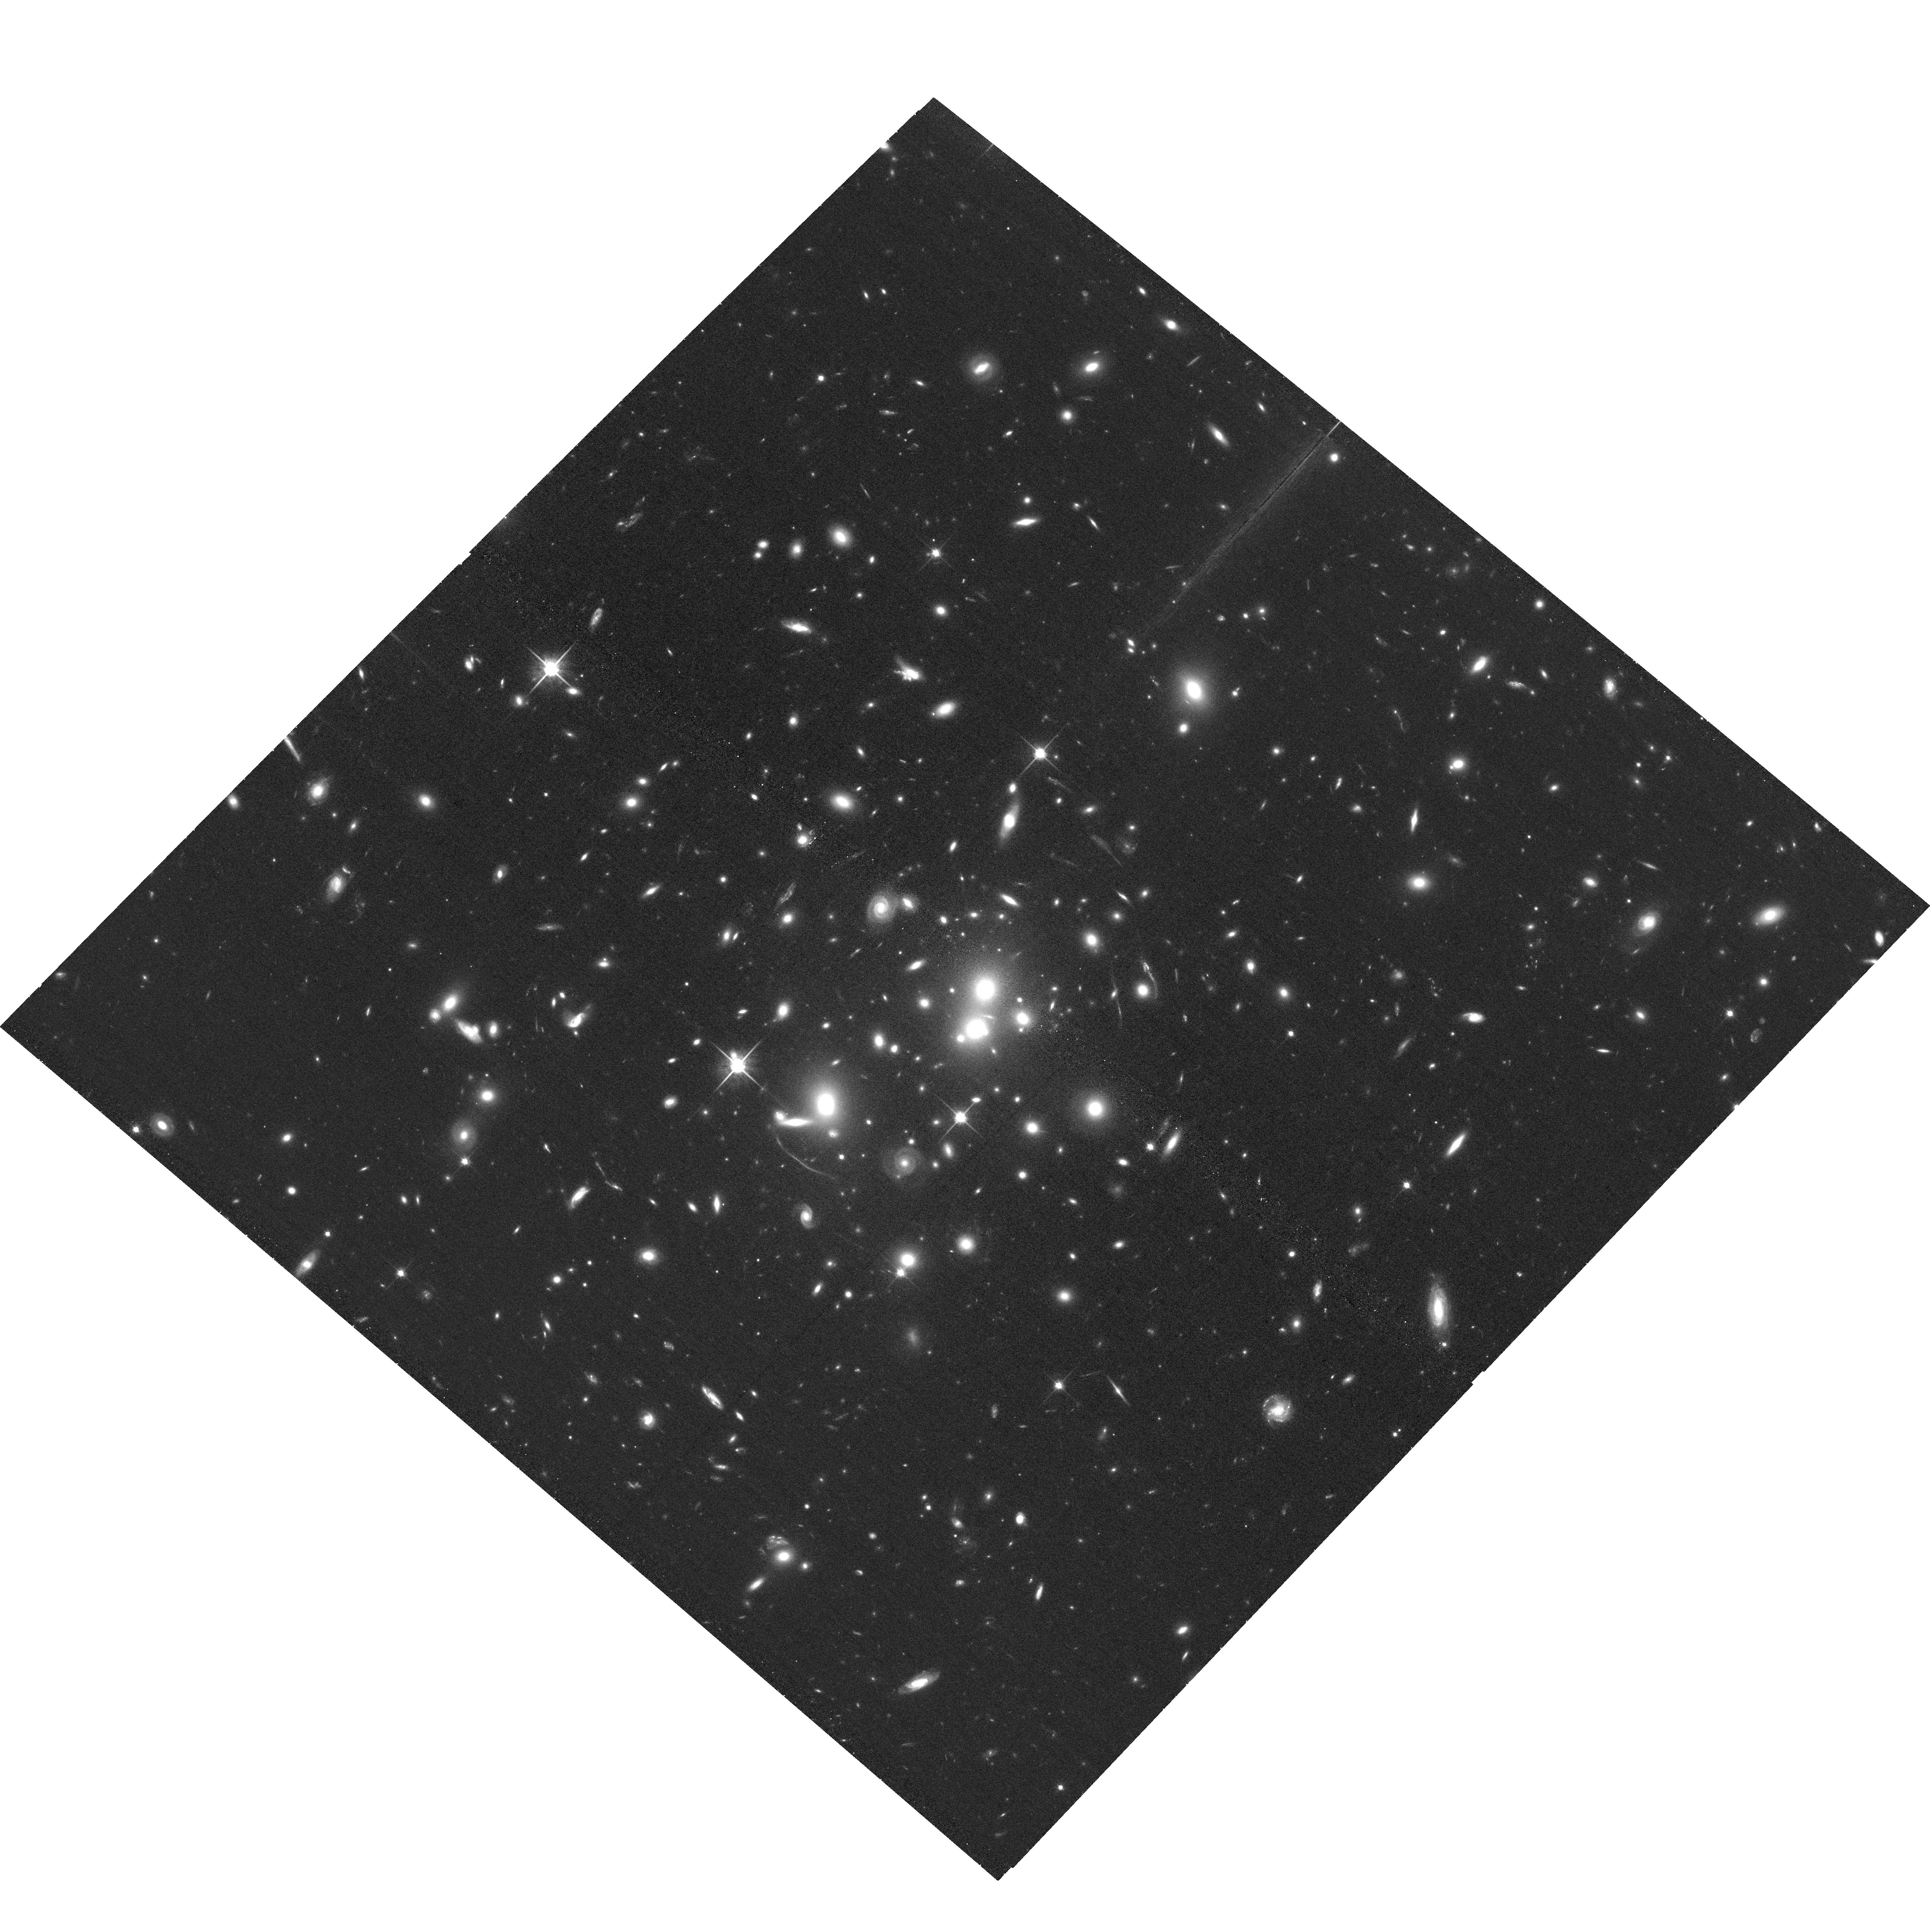
Target: SPT-CLJ0512-3848. Instrument: ACS/WFC. Filter: F814W. Exposure: 36 min. Observation ID: hst_15937_04_acs_wfc_f814w_je2z04

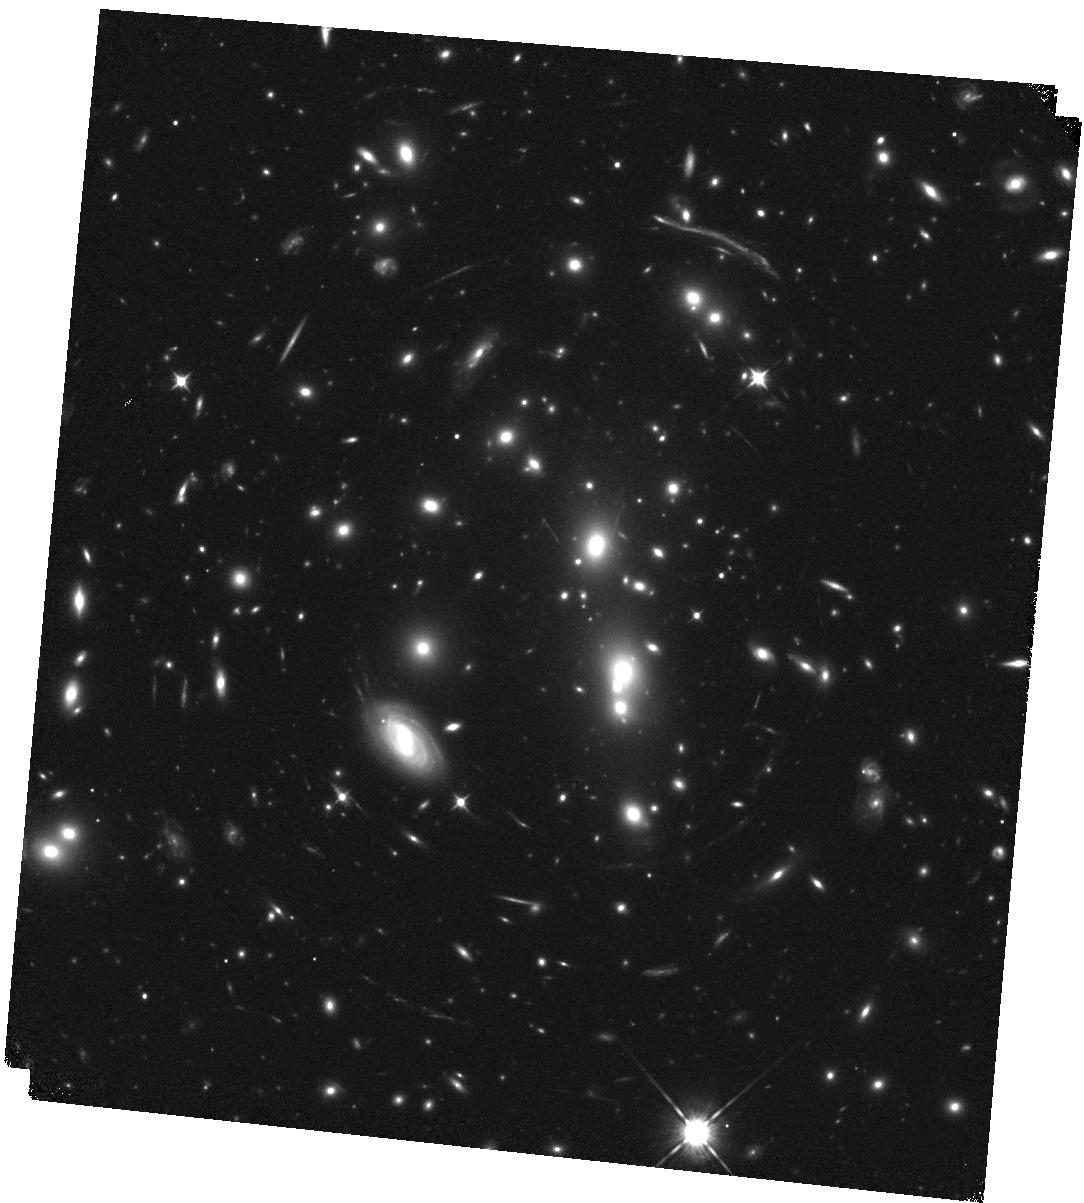
Target: SPT-CLJ2325-4111. Instrument: WFC3/IR. Filter: F105W. Exposure: 20 min. Observation ID: hst_15937_01_wfc3_ir_f105w_ie2z01

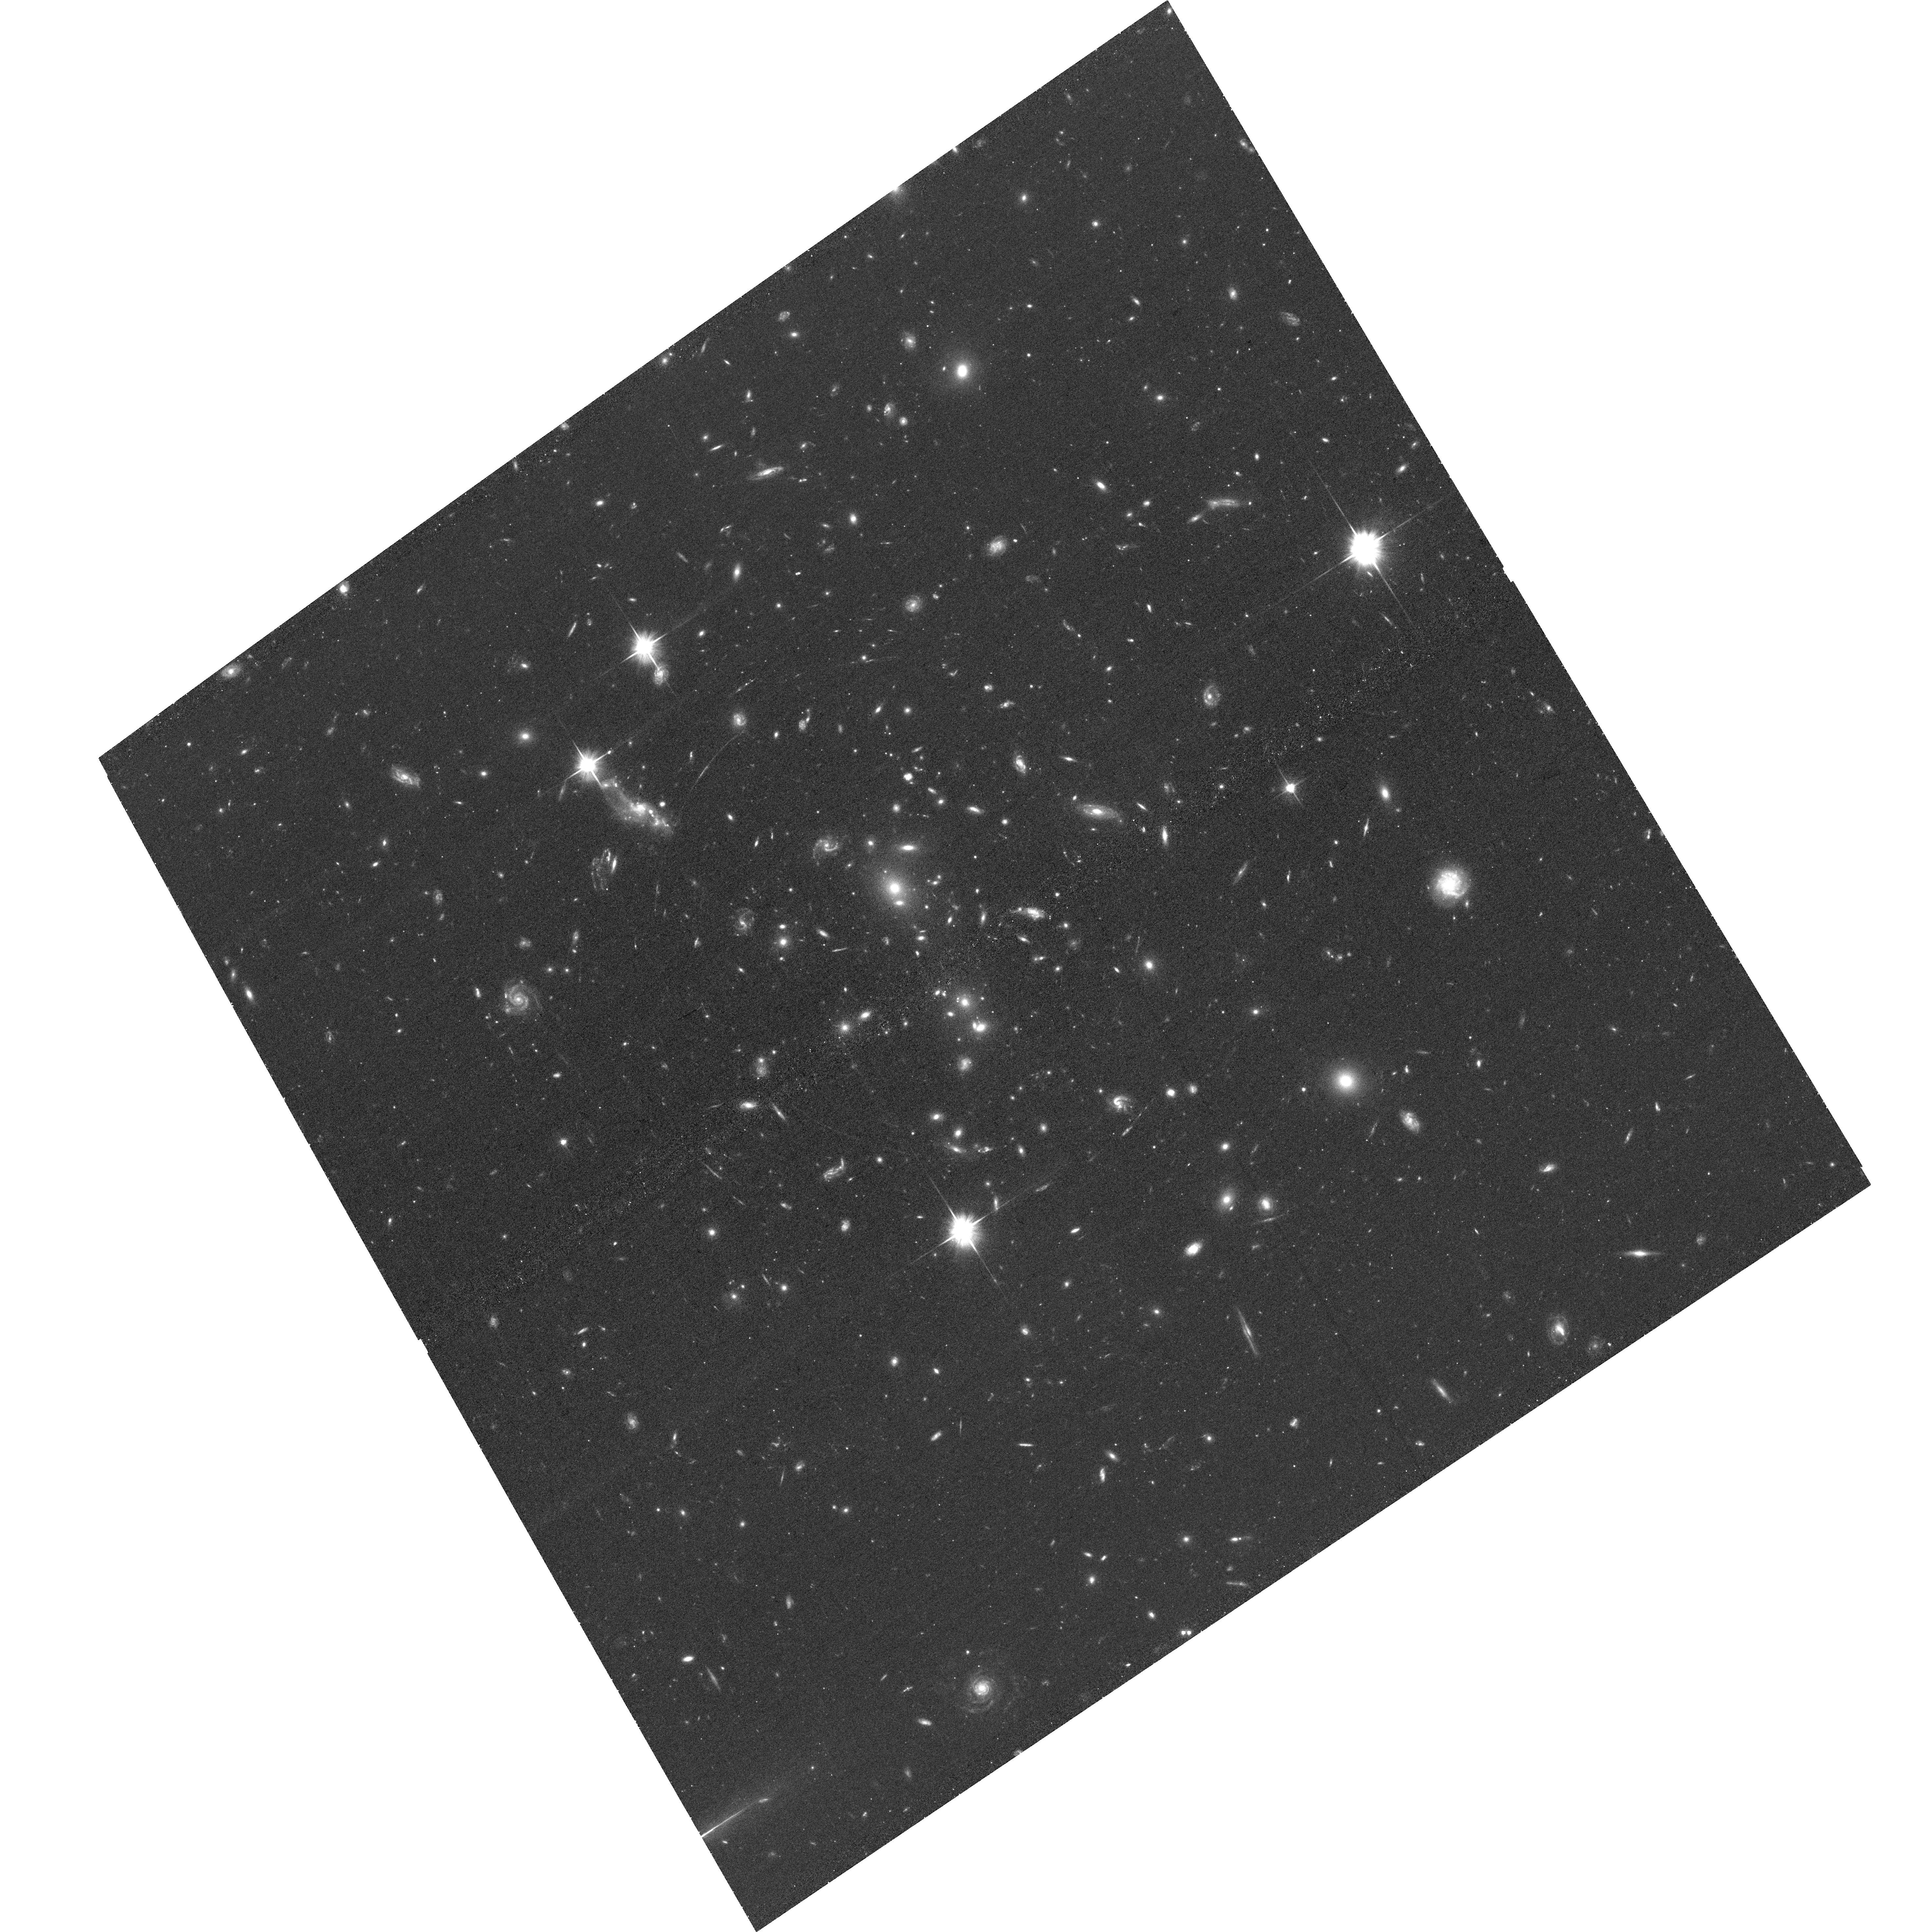
Target: SPT-CLJ0049-2440. Instrument: ACS/WFC. Filter: F606W. Exposure: 35 min. Observation ID: hst_15937_06_acs_wfc_f606w_je2z06

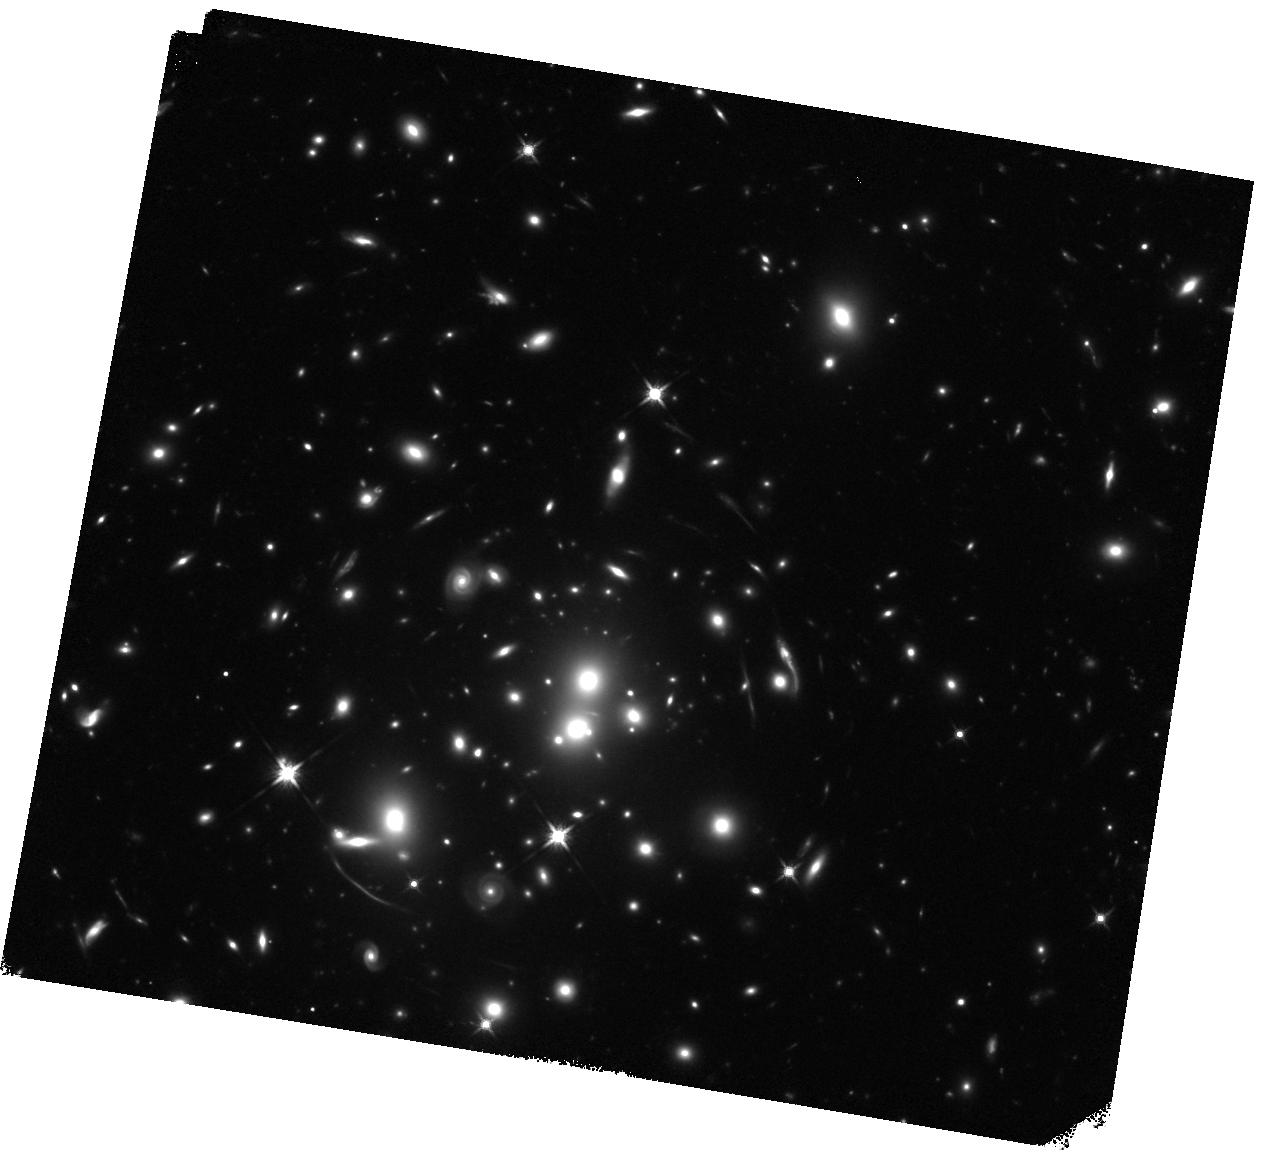
Target: SPT-CLJ0512-3848. Instrument: WFC3/IR. Filter: F140W. Exposure: 20 min. Observation ID: hst_15937_03_wfc3_ir_f140w_ie2z03

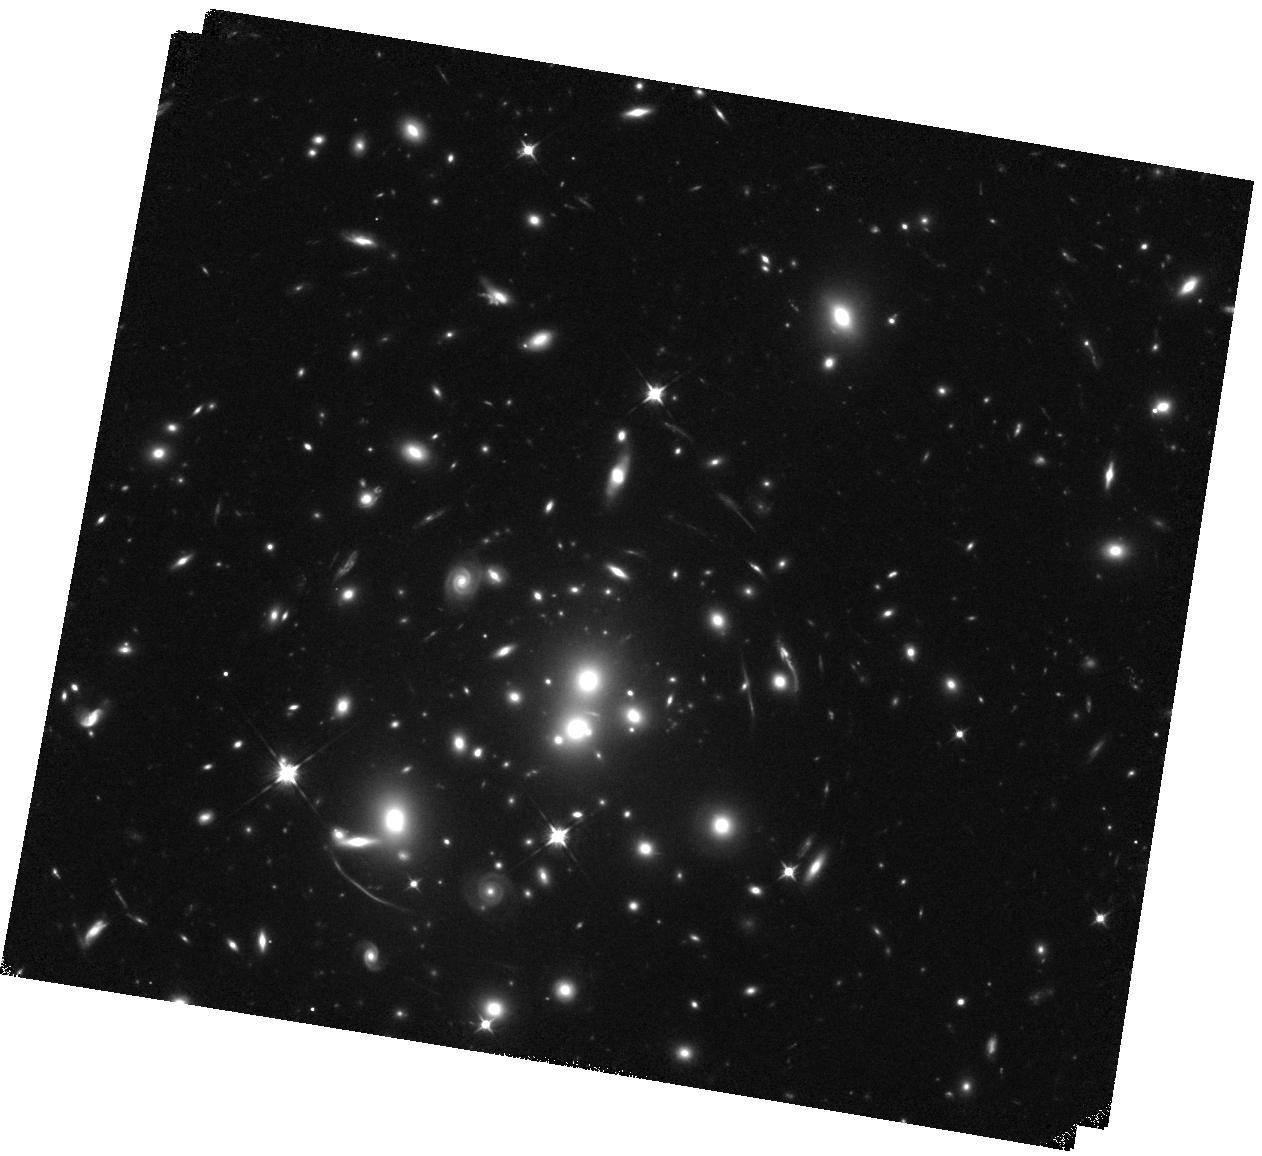
Target: SPT-CLJ0512-3848. Instrument: WFC3/IR. Filter: F105W. Exposure: 20 min. Observation ID: hst_15937_03_wfc3_ir_f105w_ie2z03

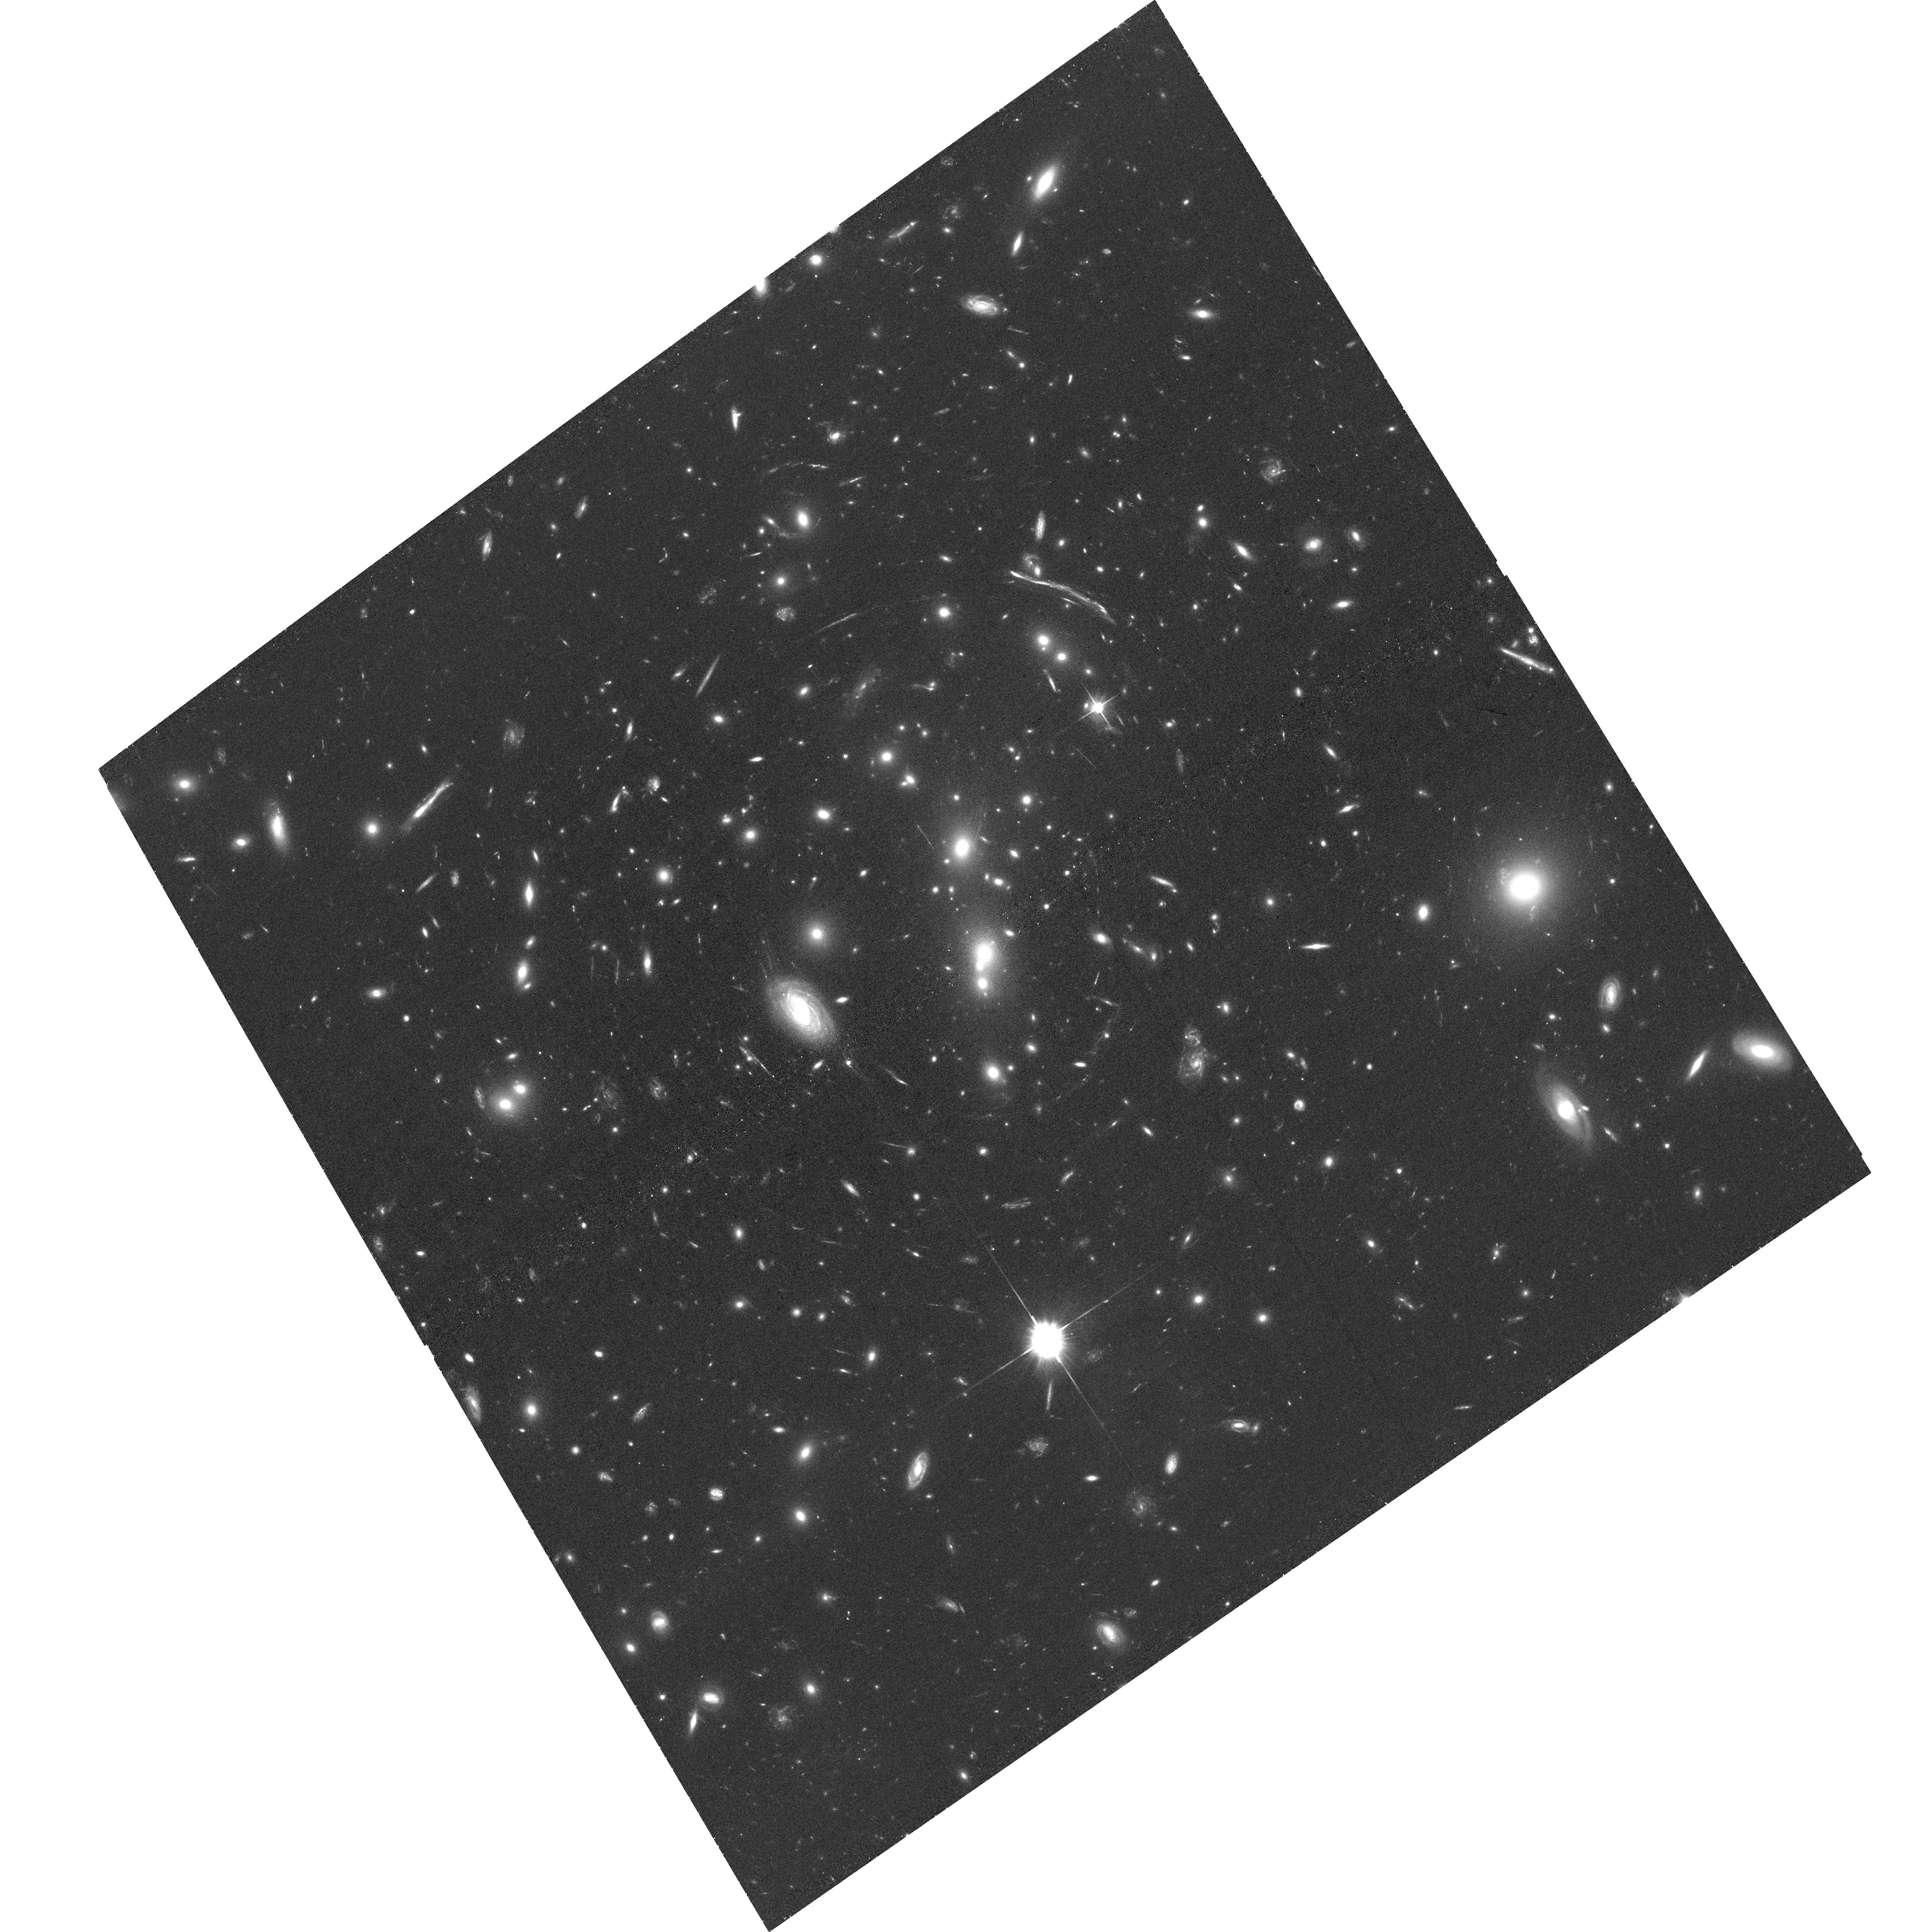
Target: SPT-CLJ2325-4111. Instrument: ACS/WFC. Filter: F606W. Exposure: 37 min. Observation ID: hst_15937_02_acs_wfc_f606w_je2z02

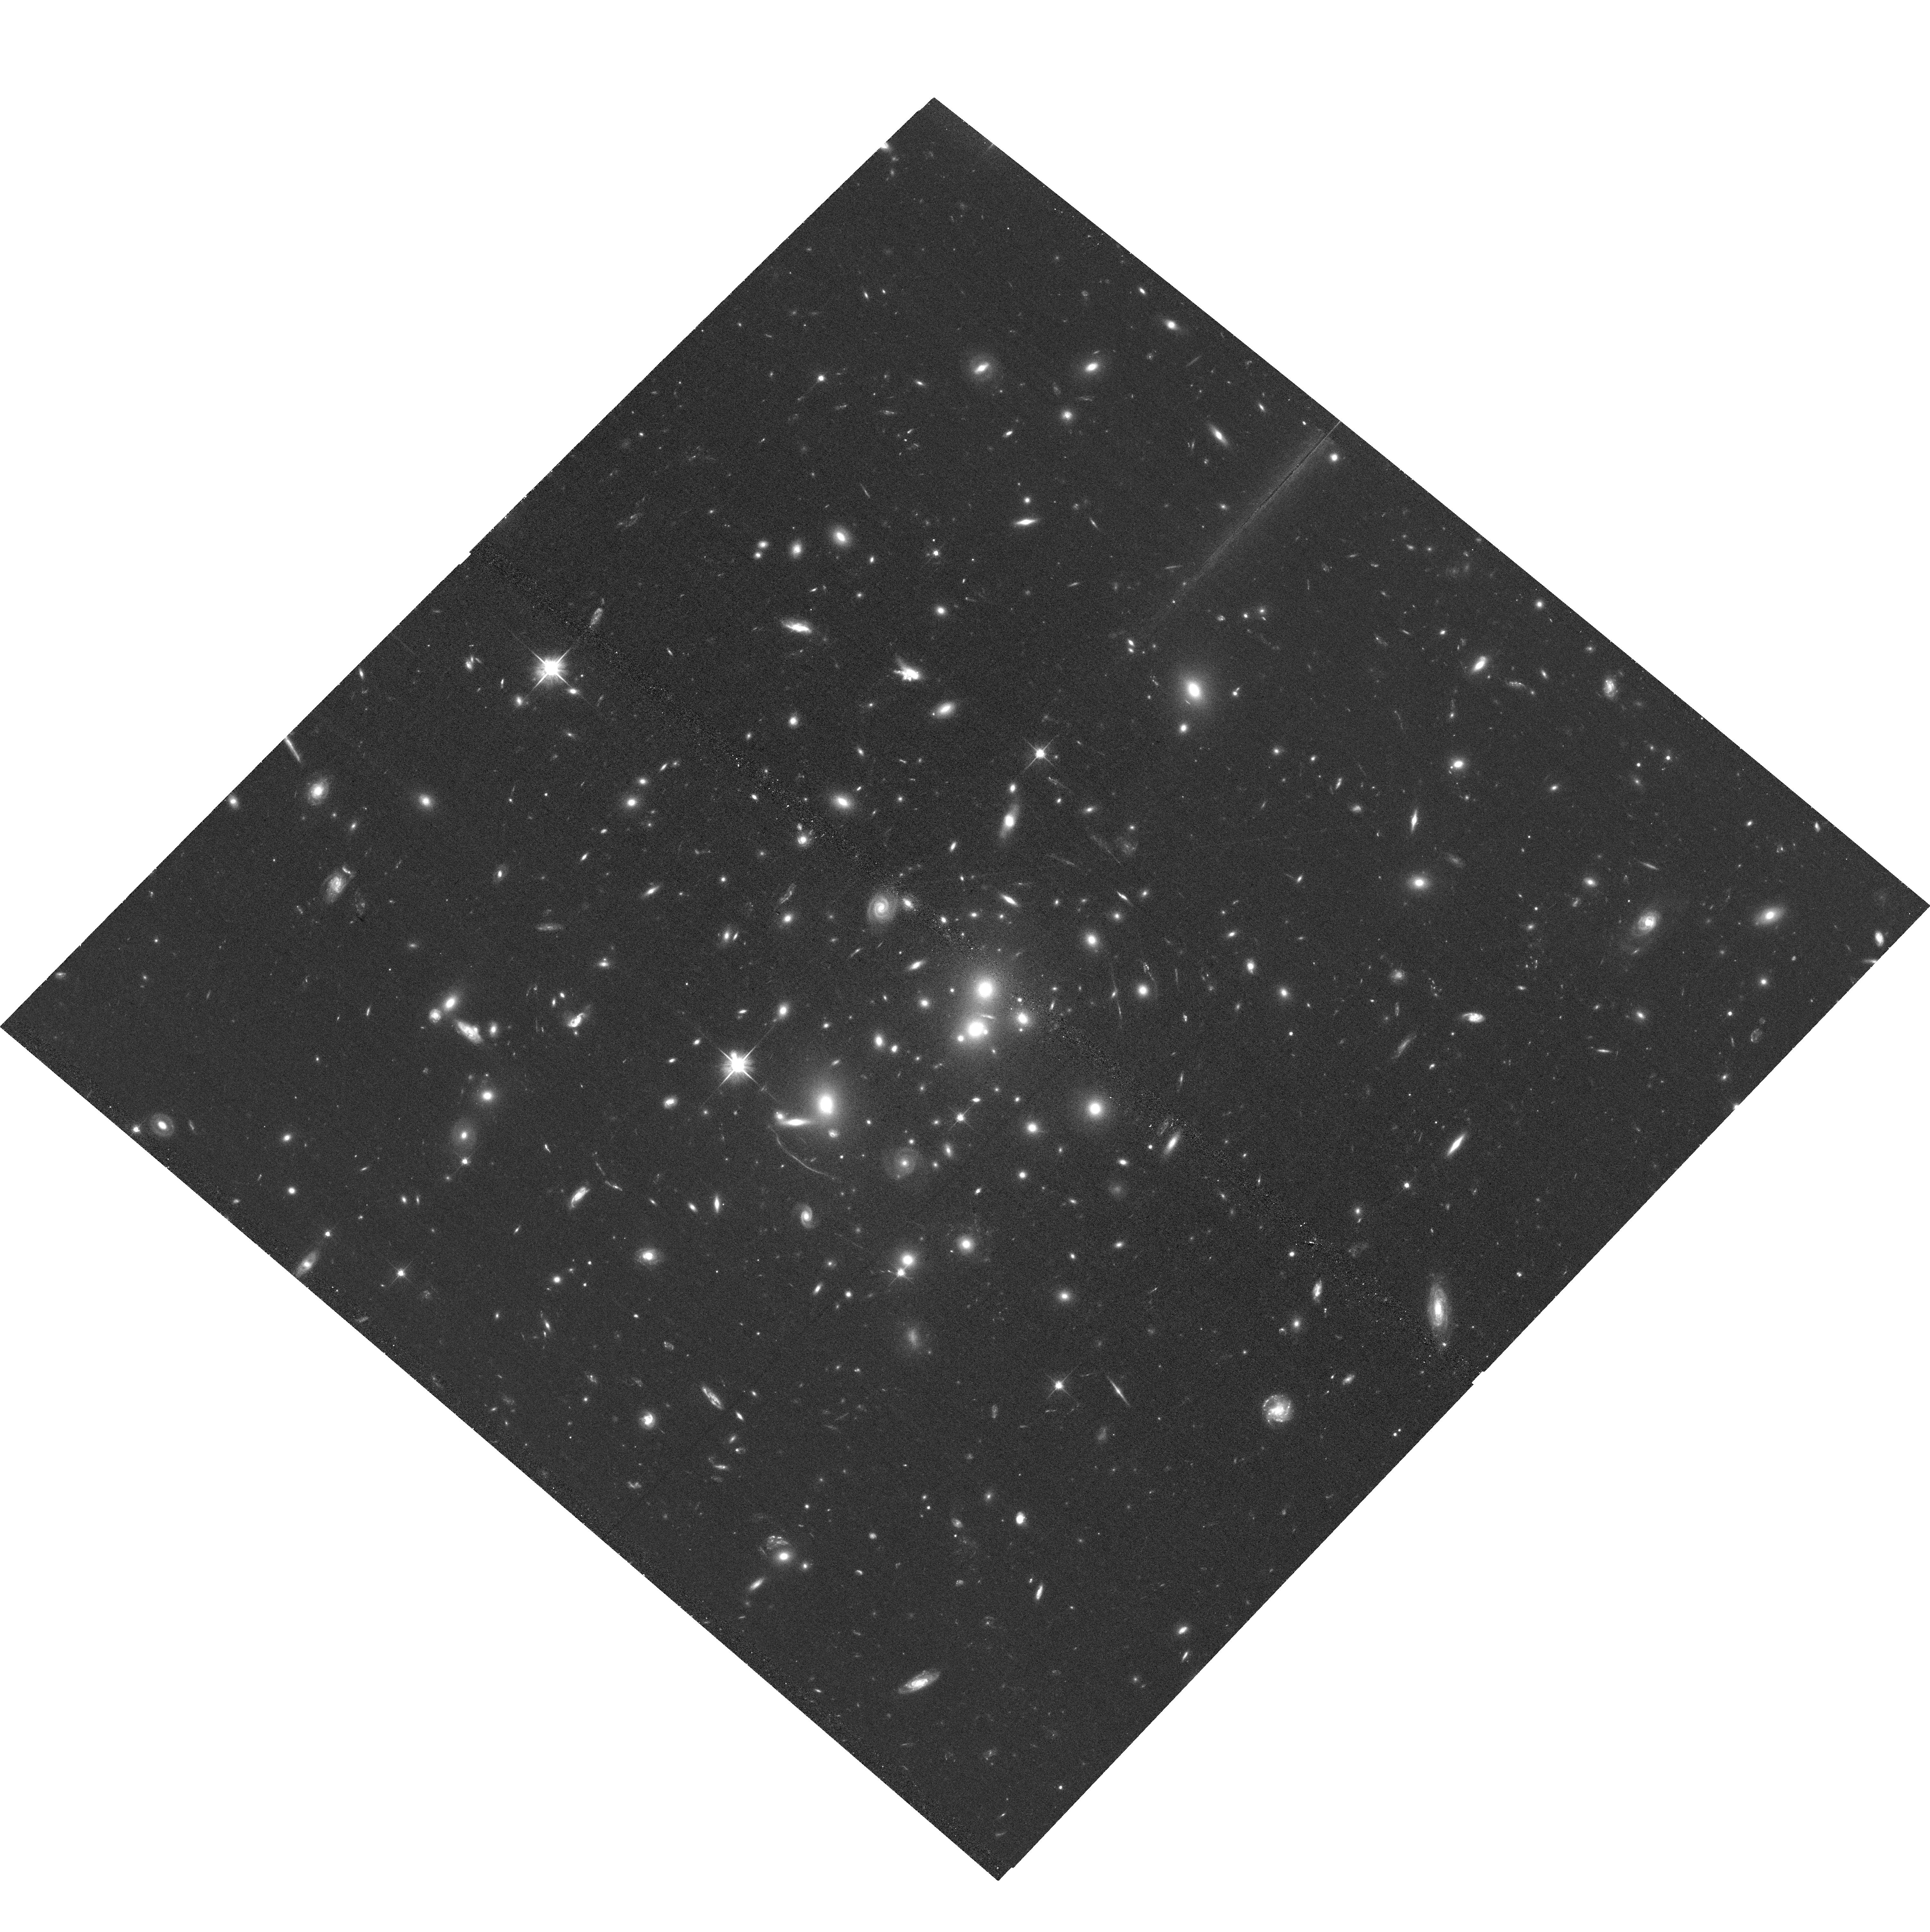
Target: SPT-CLJ0512-3848. Instrument: ACS/WFC. Filter: F606W. Exposure: 31 min. Observation ID: hst_15937_04_acs_wfc_f606w_je2z04

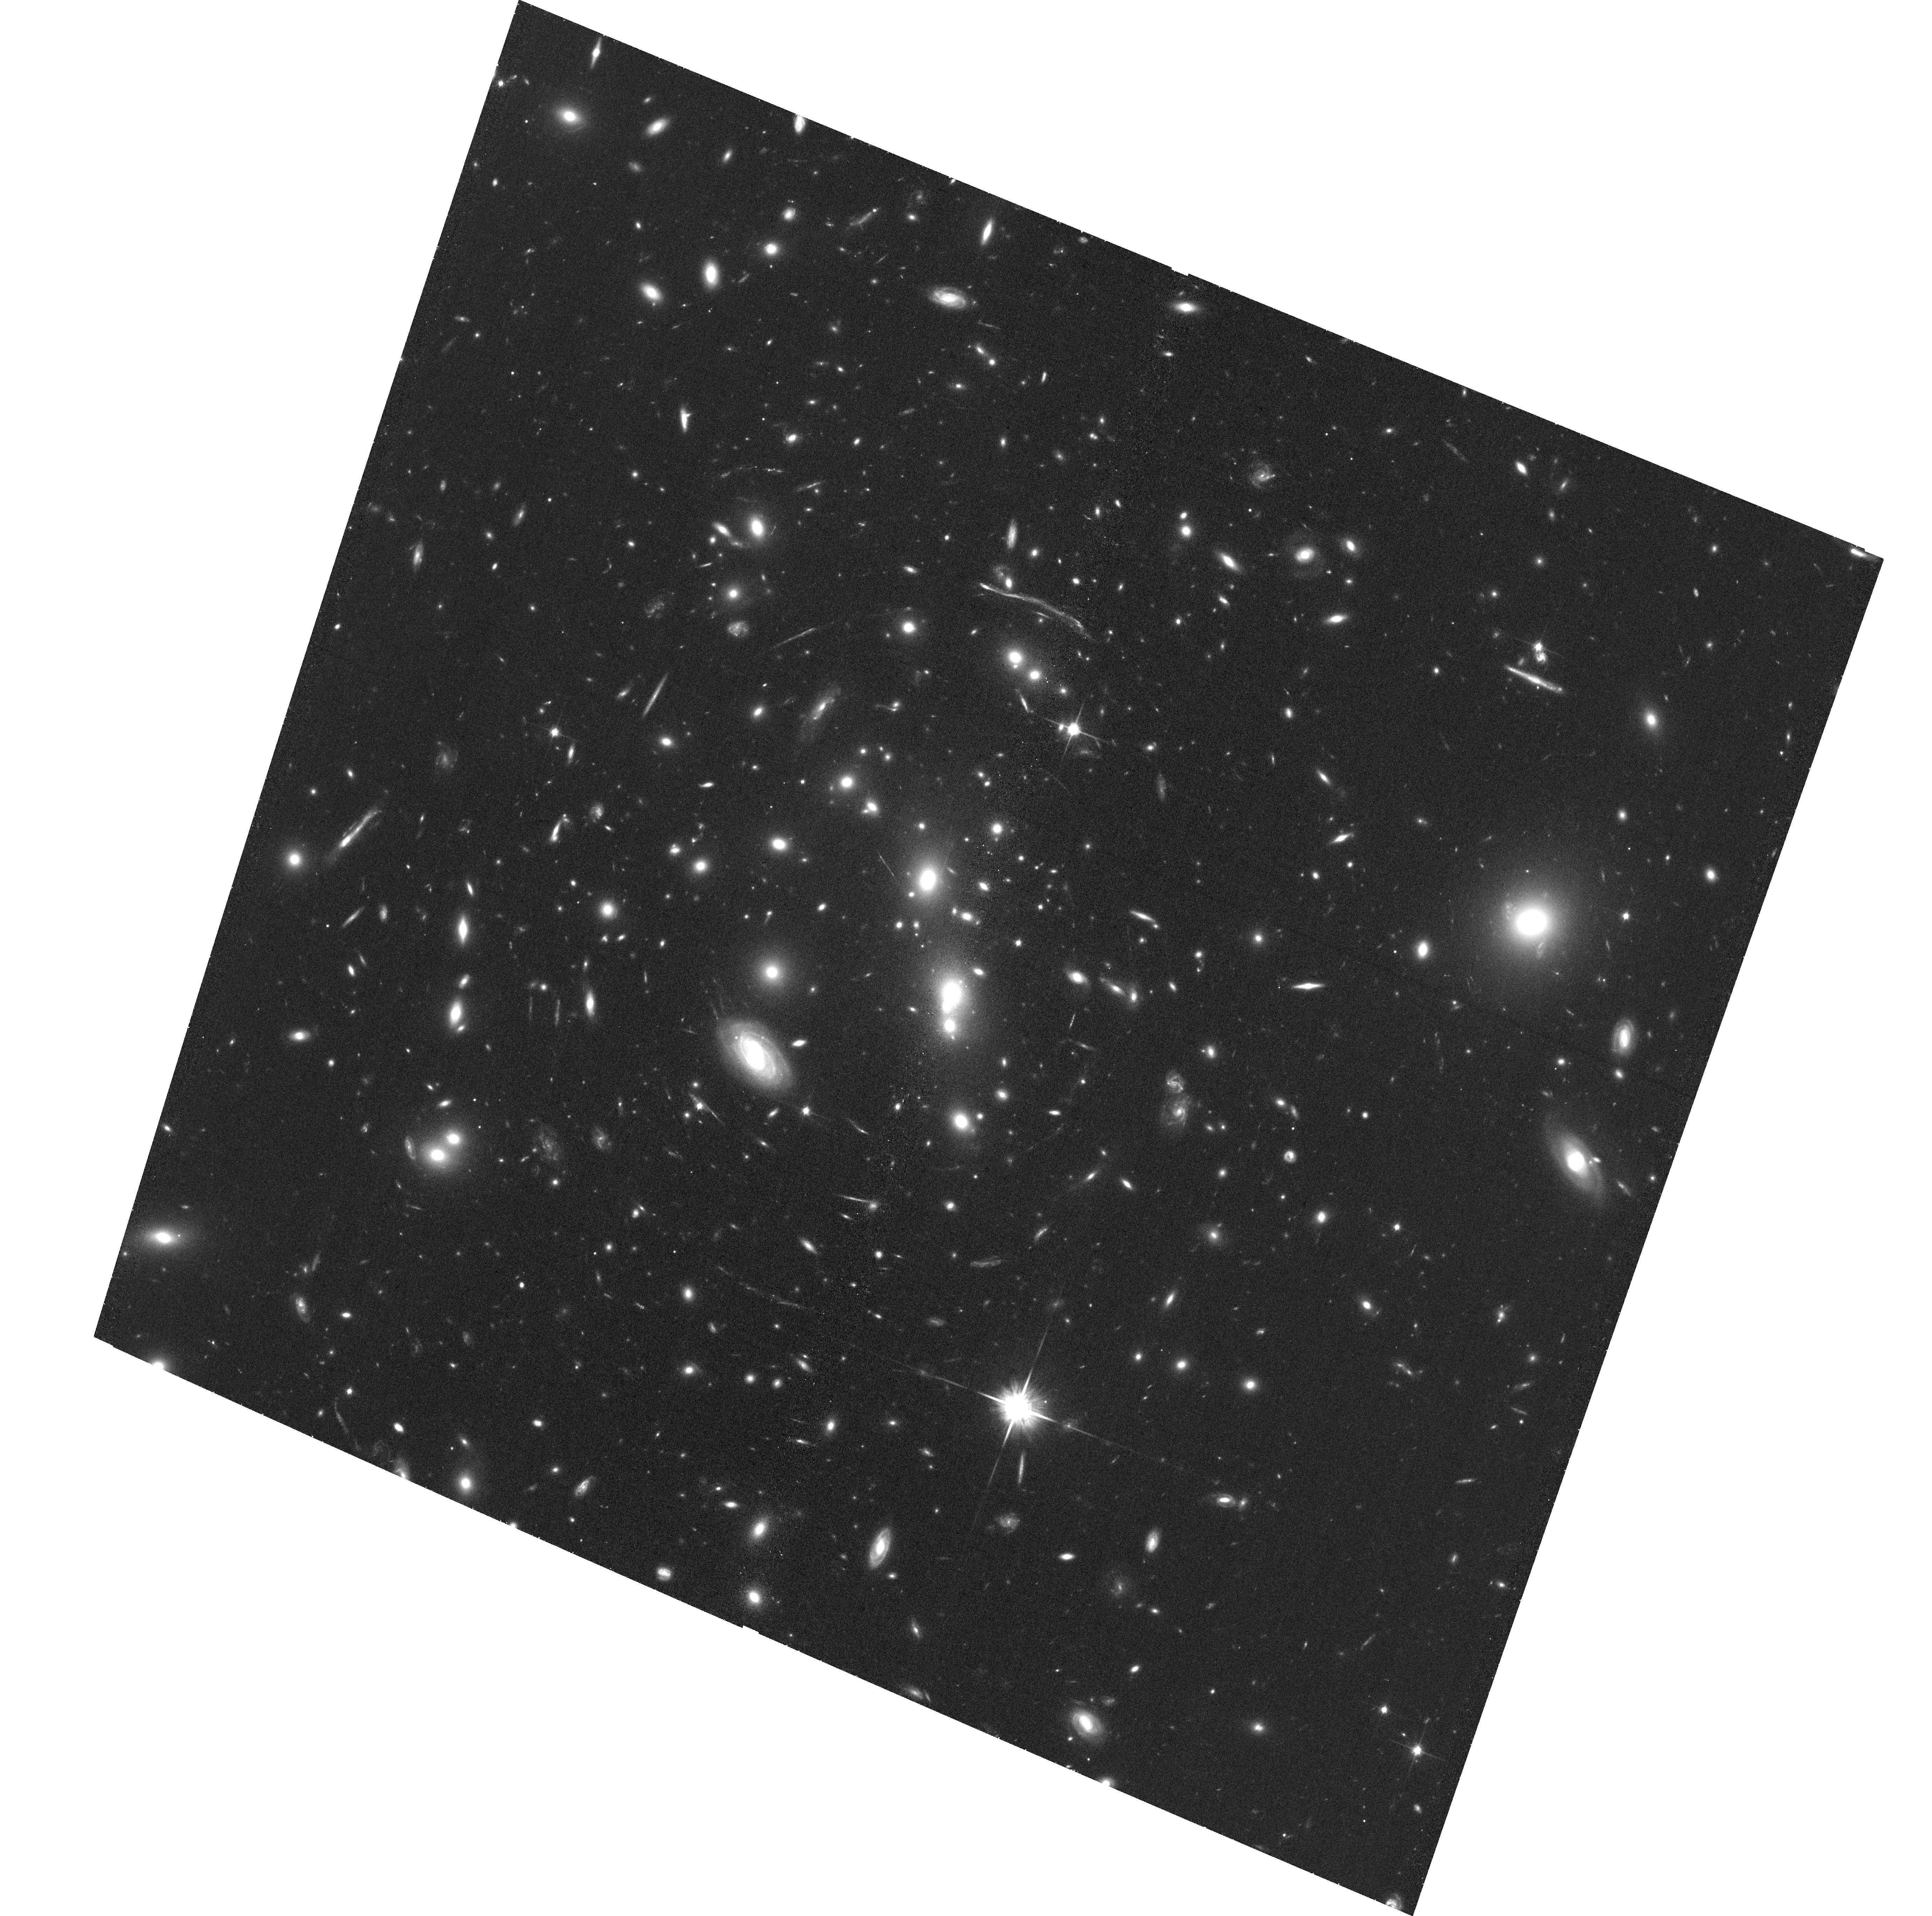
Target: SPT-CLJ2325-4111. Instrument: ACS/WFC. Filter: F814W. Exposure: 37 min. Observation ID: hst_15937_52_acs_wfc_f814w_je2z52

Focusing The Next Generation of Extraordinary Cluster Lenses for JWST (PI: Mahler, Guillaume)

We propose to observe 3 new extraordinary lensing clusters showing extensive strong lensing evidence. These clusters are massive (M_500c > 6.0 x 10e14Msol) and reveal a large lensing cross-section, having an Einstein radii of 46'', 49'', 52'' and showing multiple concentric arcs. Our proposed use of HST data will allow us to suitably map the dark matter and build a reliable strong lensing model due to their apparently smooth mass distribution (as opposed to most of HFF clusters) and significant number of lensing constraints. In addition, giant arcs (e.g. 21'' in extent, and some very bright) promise significant science impact once the lensing model has been ''focused''. By observing those targets we will calibrate new cosmic telescopes for JWST. In our proposed observations, we lay the groundwork for the best outcome possible by targeting obviously spectacular lensing cluster promoting high-redshift studies of the magnified background universe with JWST.